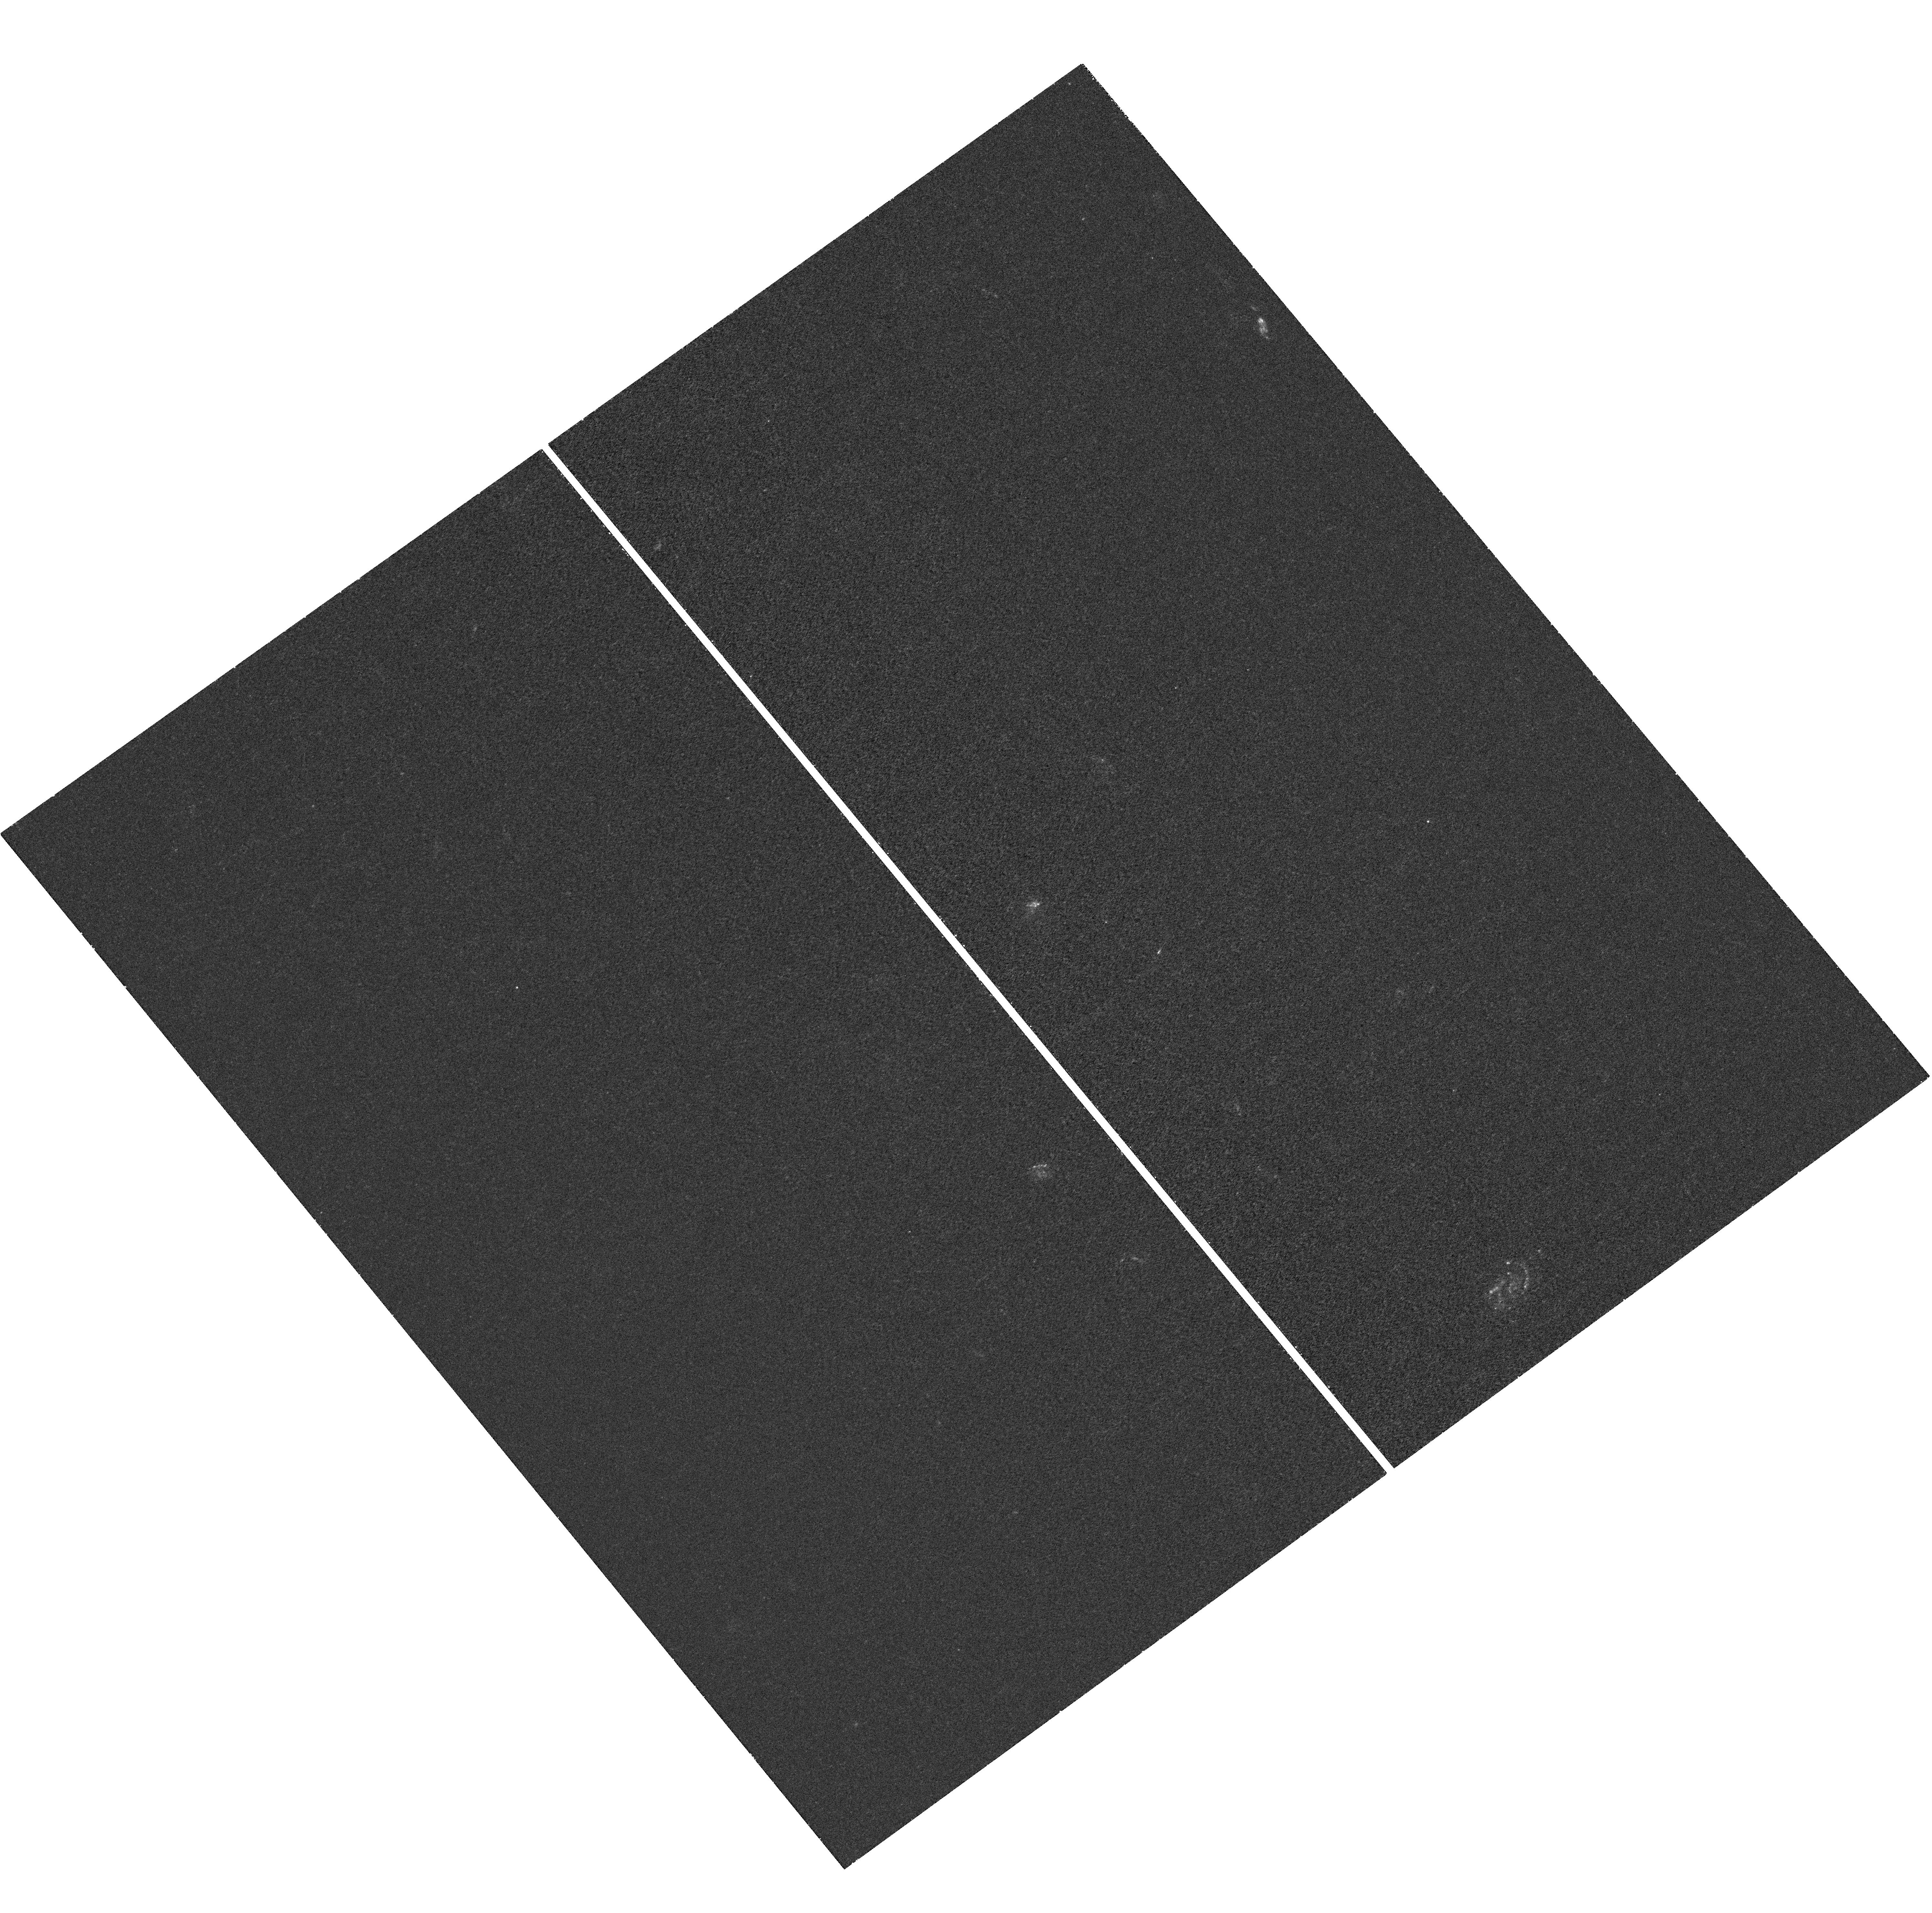
Target: ABELL383
Instrument: WFC3/UVIS
Filter: F225W
Exposure: 41 min
Observation ID: hst_12065_b6_wfc3_uvis_f225w_ibeyb6

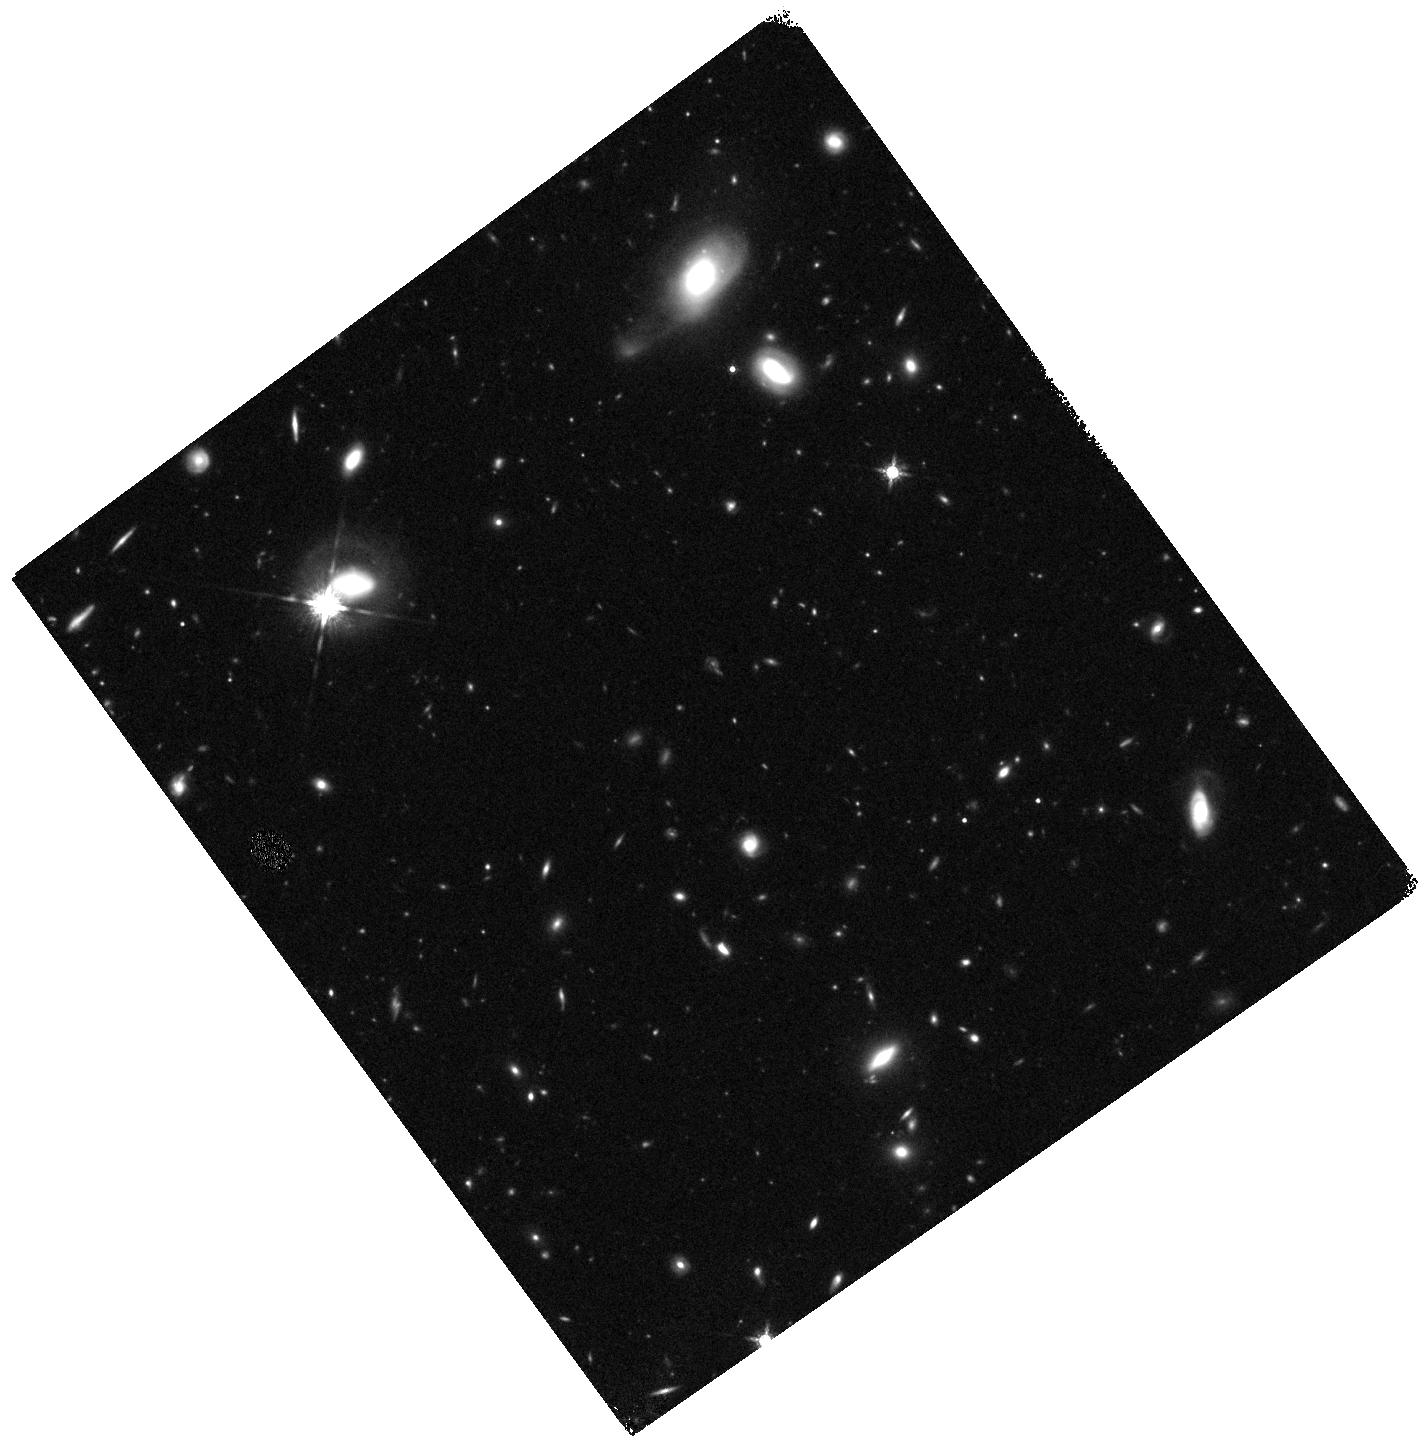
Target: ABELL383-WFC3PAR2
Instrument: WFC3/IR
Filter: F160W
Exposure: 20 min
Observation ID: hst_12065_b2_wfc3_ir_f160w_ibeyb2

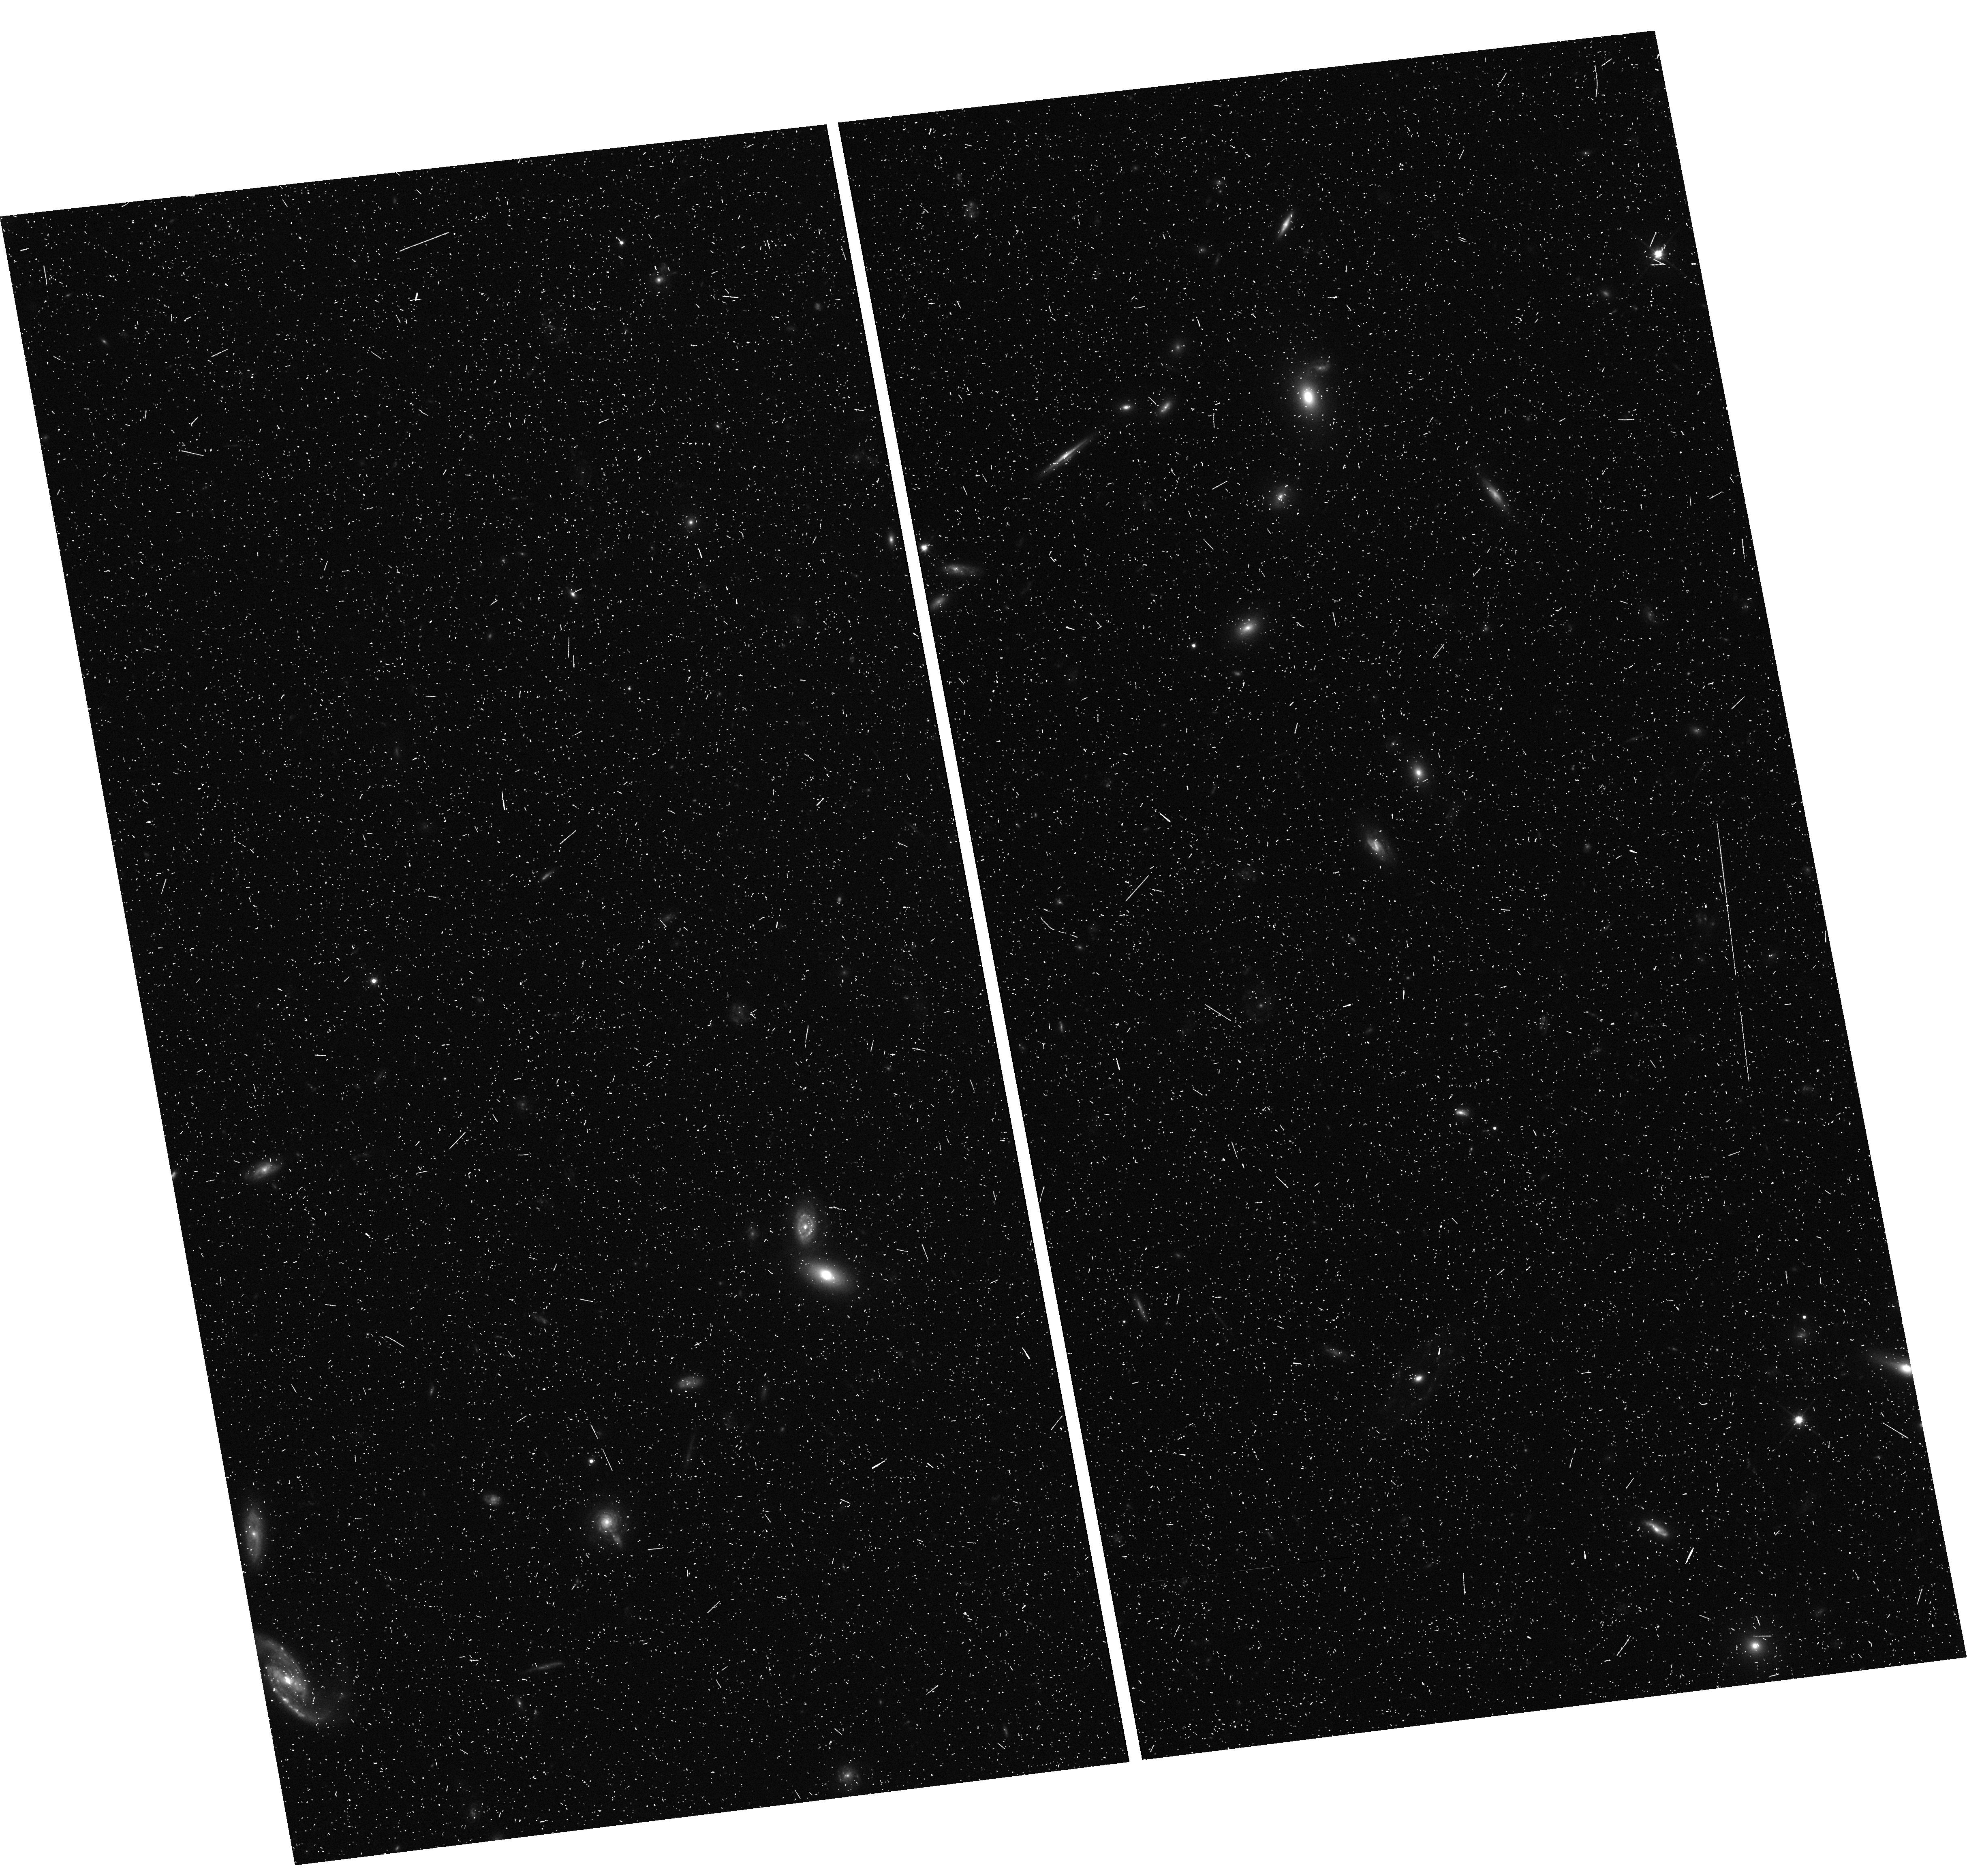
Target: ABELL383-WFC3PAR1
Instrument: WFC3/UVIS
Filter: F350LP
Exposure: 12 min
Observation ID: hst_12065_a5_wfc3_uvis_f350lp_ibeya5

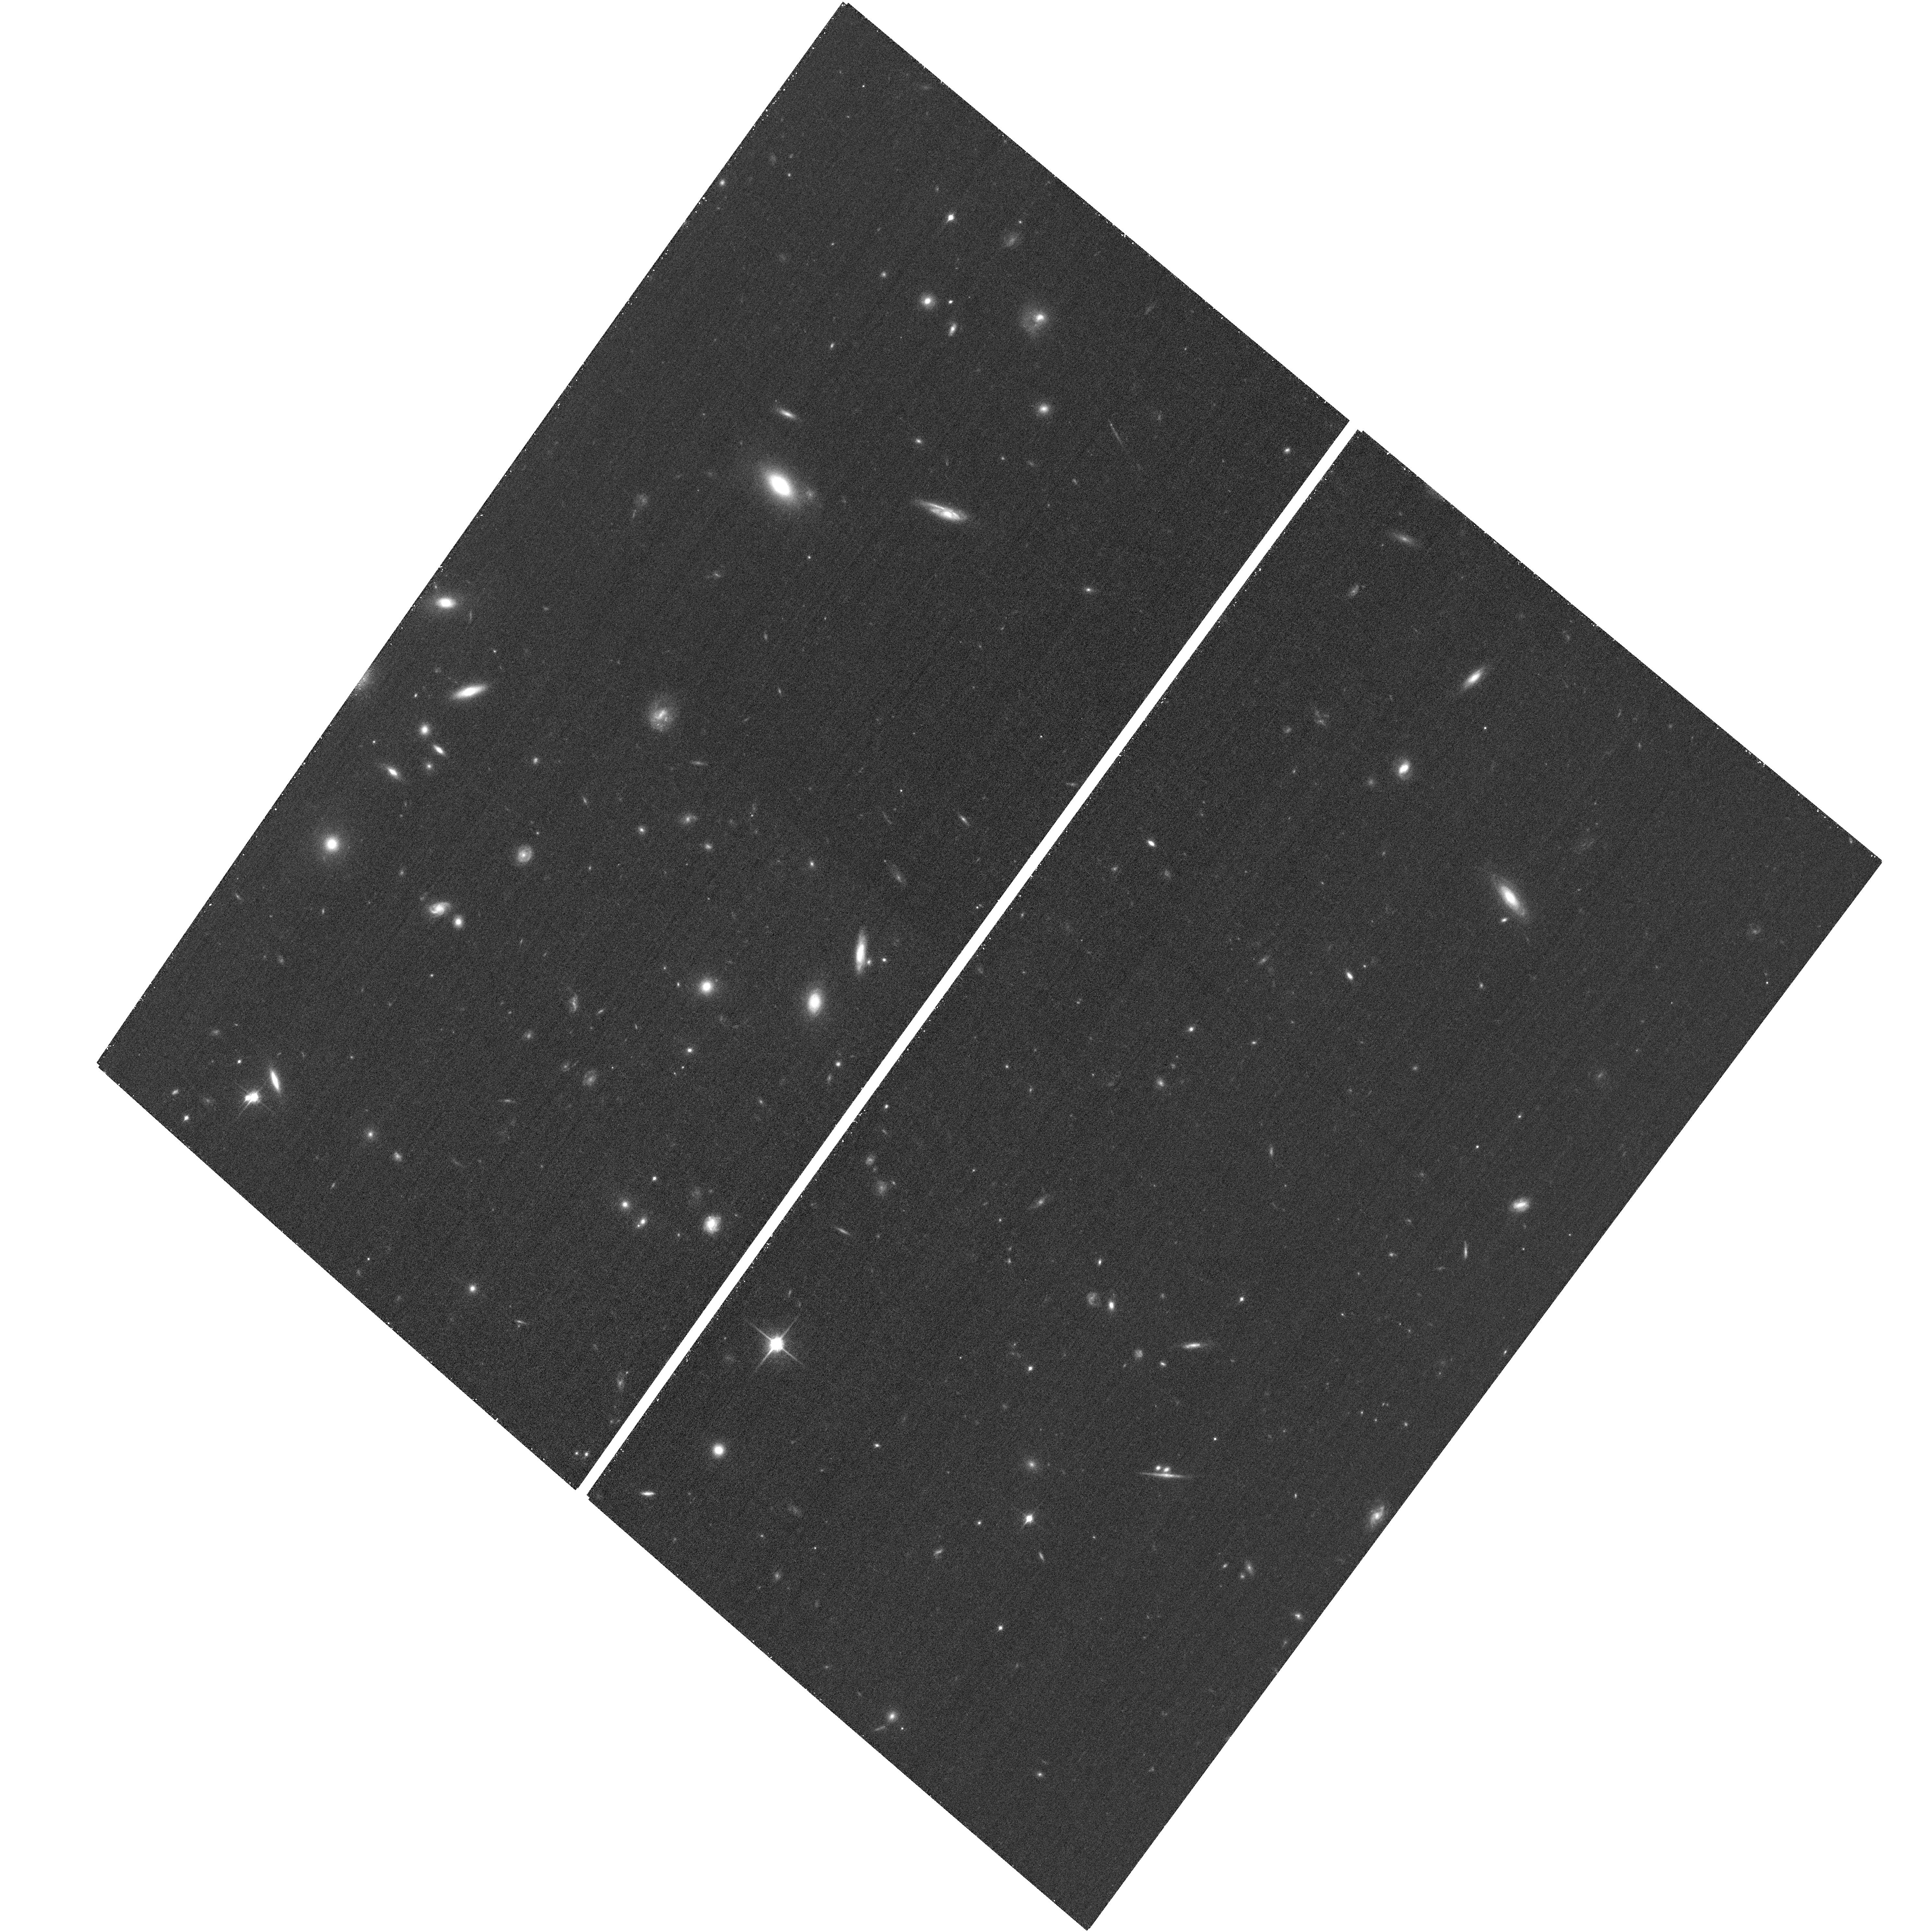
Target: ABELL383-ACSPAR1
Instrument: ACS/WFC
Filter: F850LP
Exposure: 26 min
Observation ID: hst_12065_a2_acs_wfc_f850lp_jbeya2

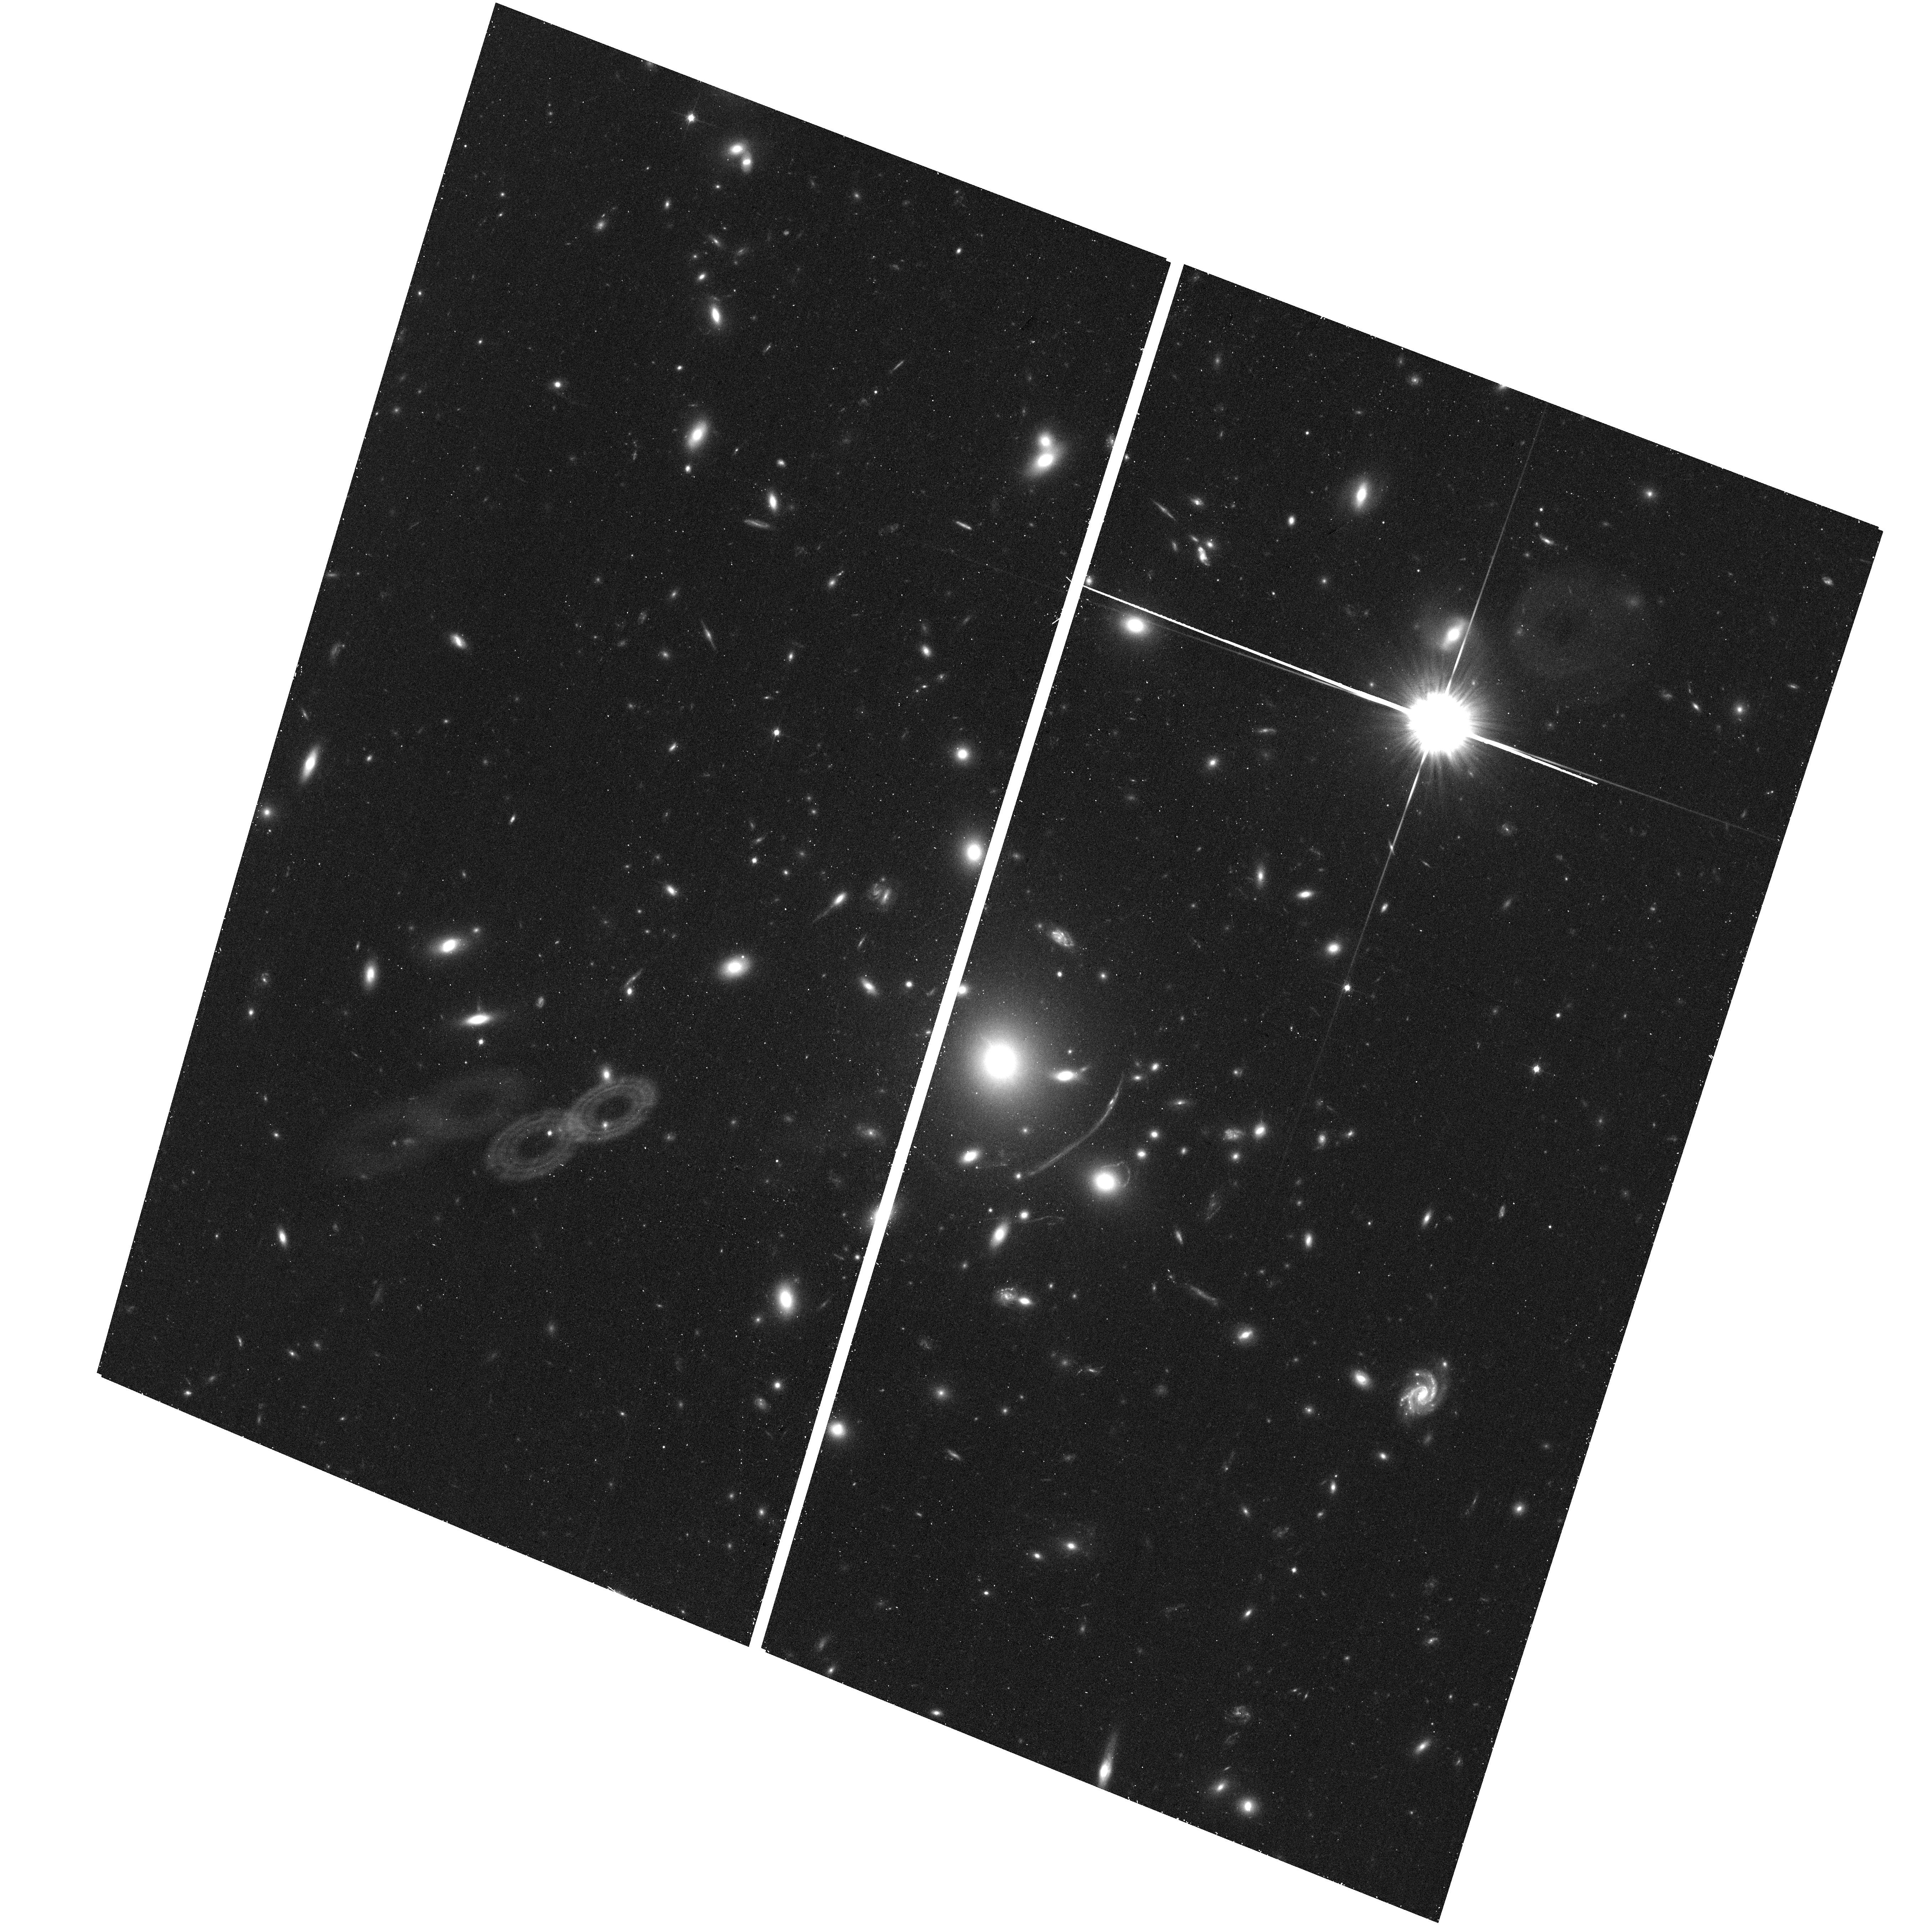
Target: ABELL383-B5
Instrument: ACS/WFC
Filter: F814W
Exposure: 17 min
Observation ID: hst_12065_b5_acs_wfc_f814w_jbeyb5

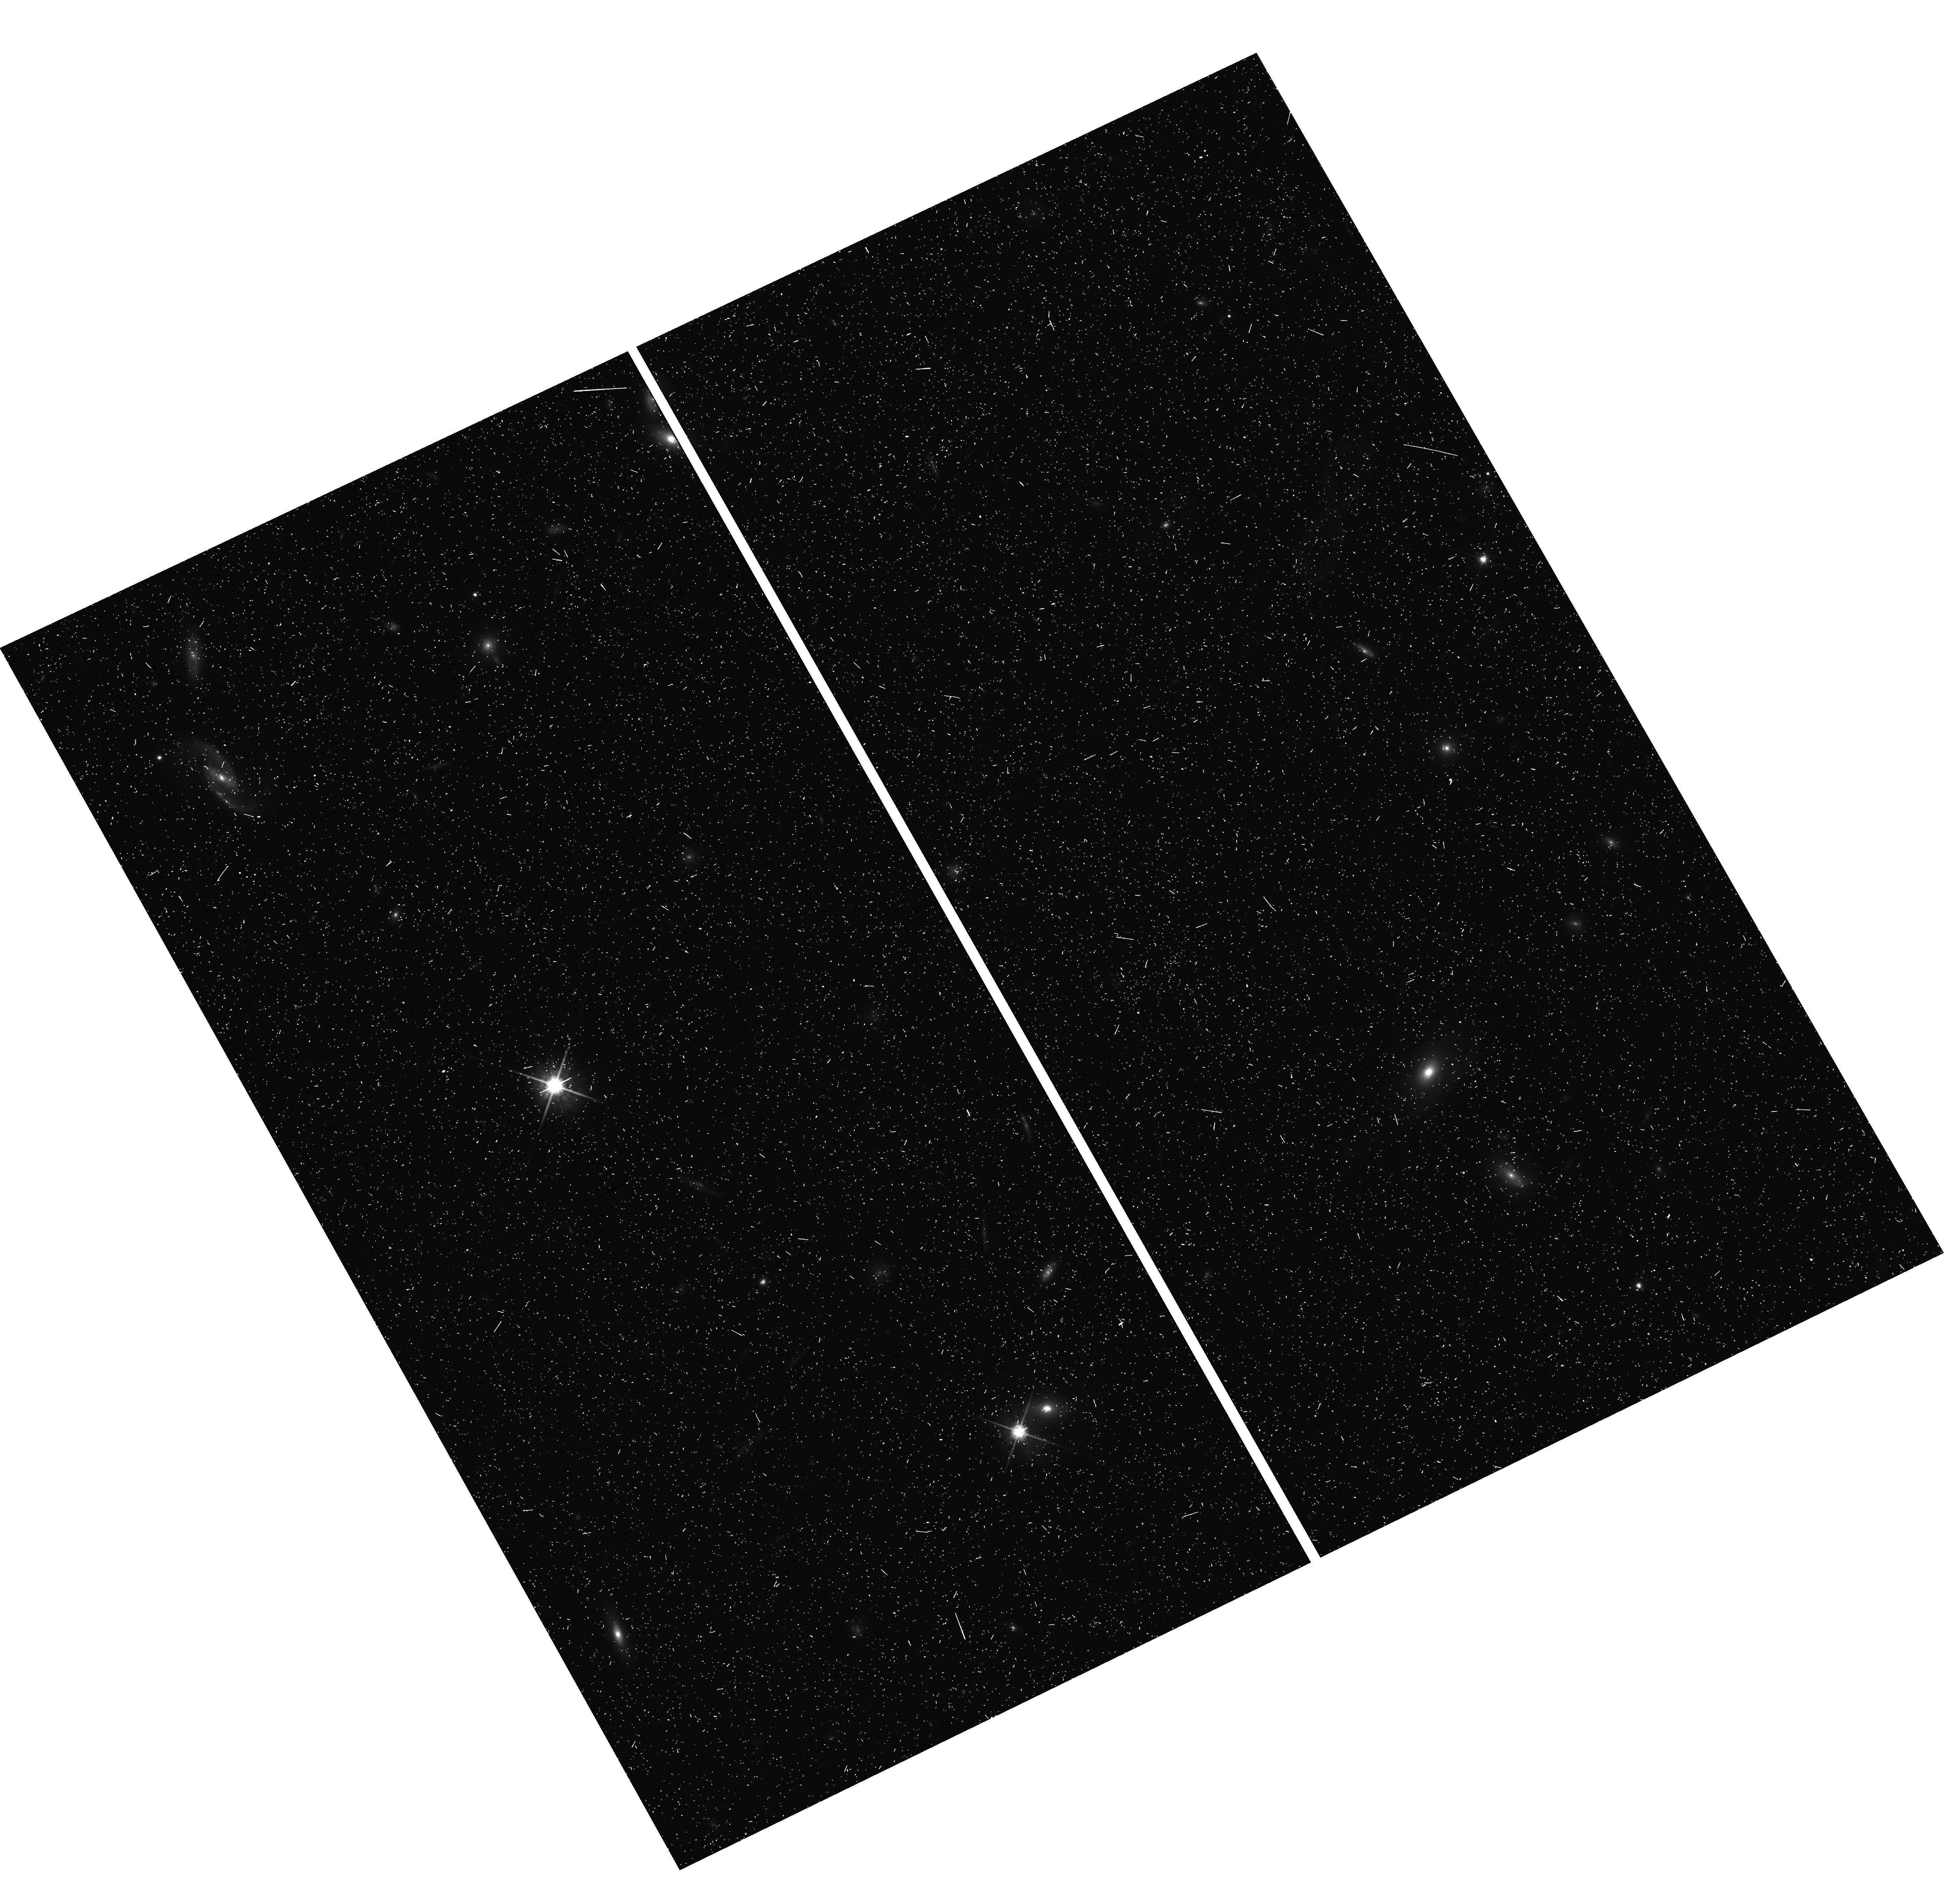
Target: ABELL383-B5-WFC3PAR3
Instrument: WFC3/UVIS
Filter: F814W
Exposure: 12 min
Observation ID: hst_12065_b5_wfc3_uvis_f814w_ibeyb5

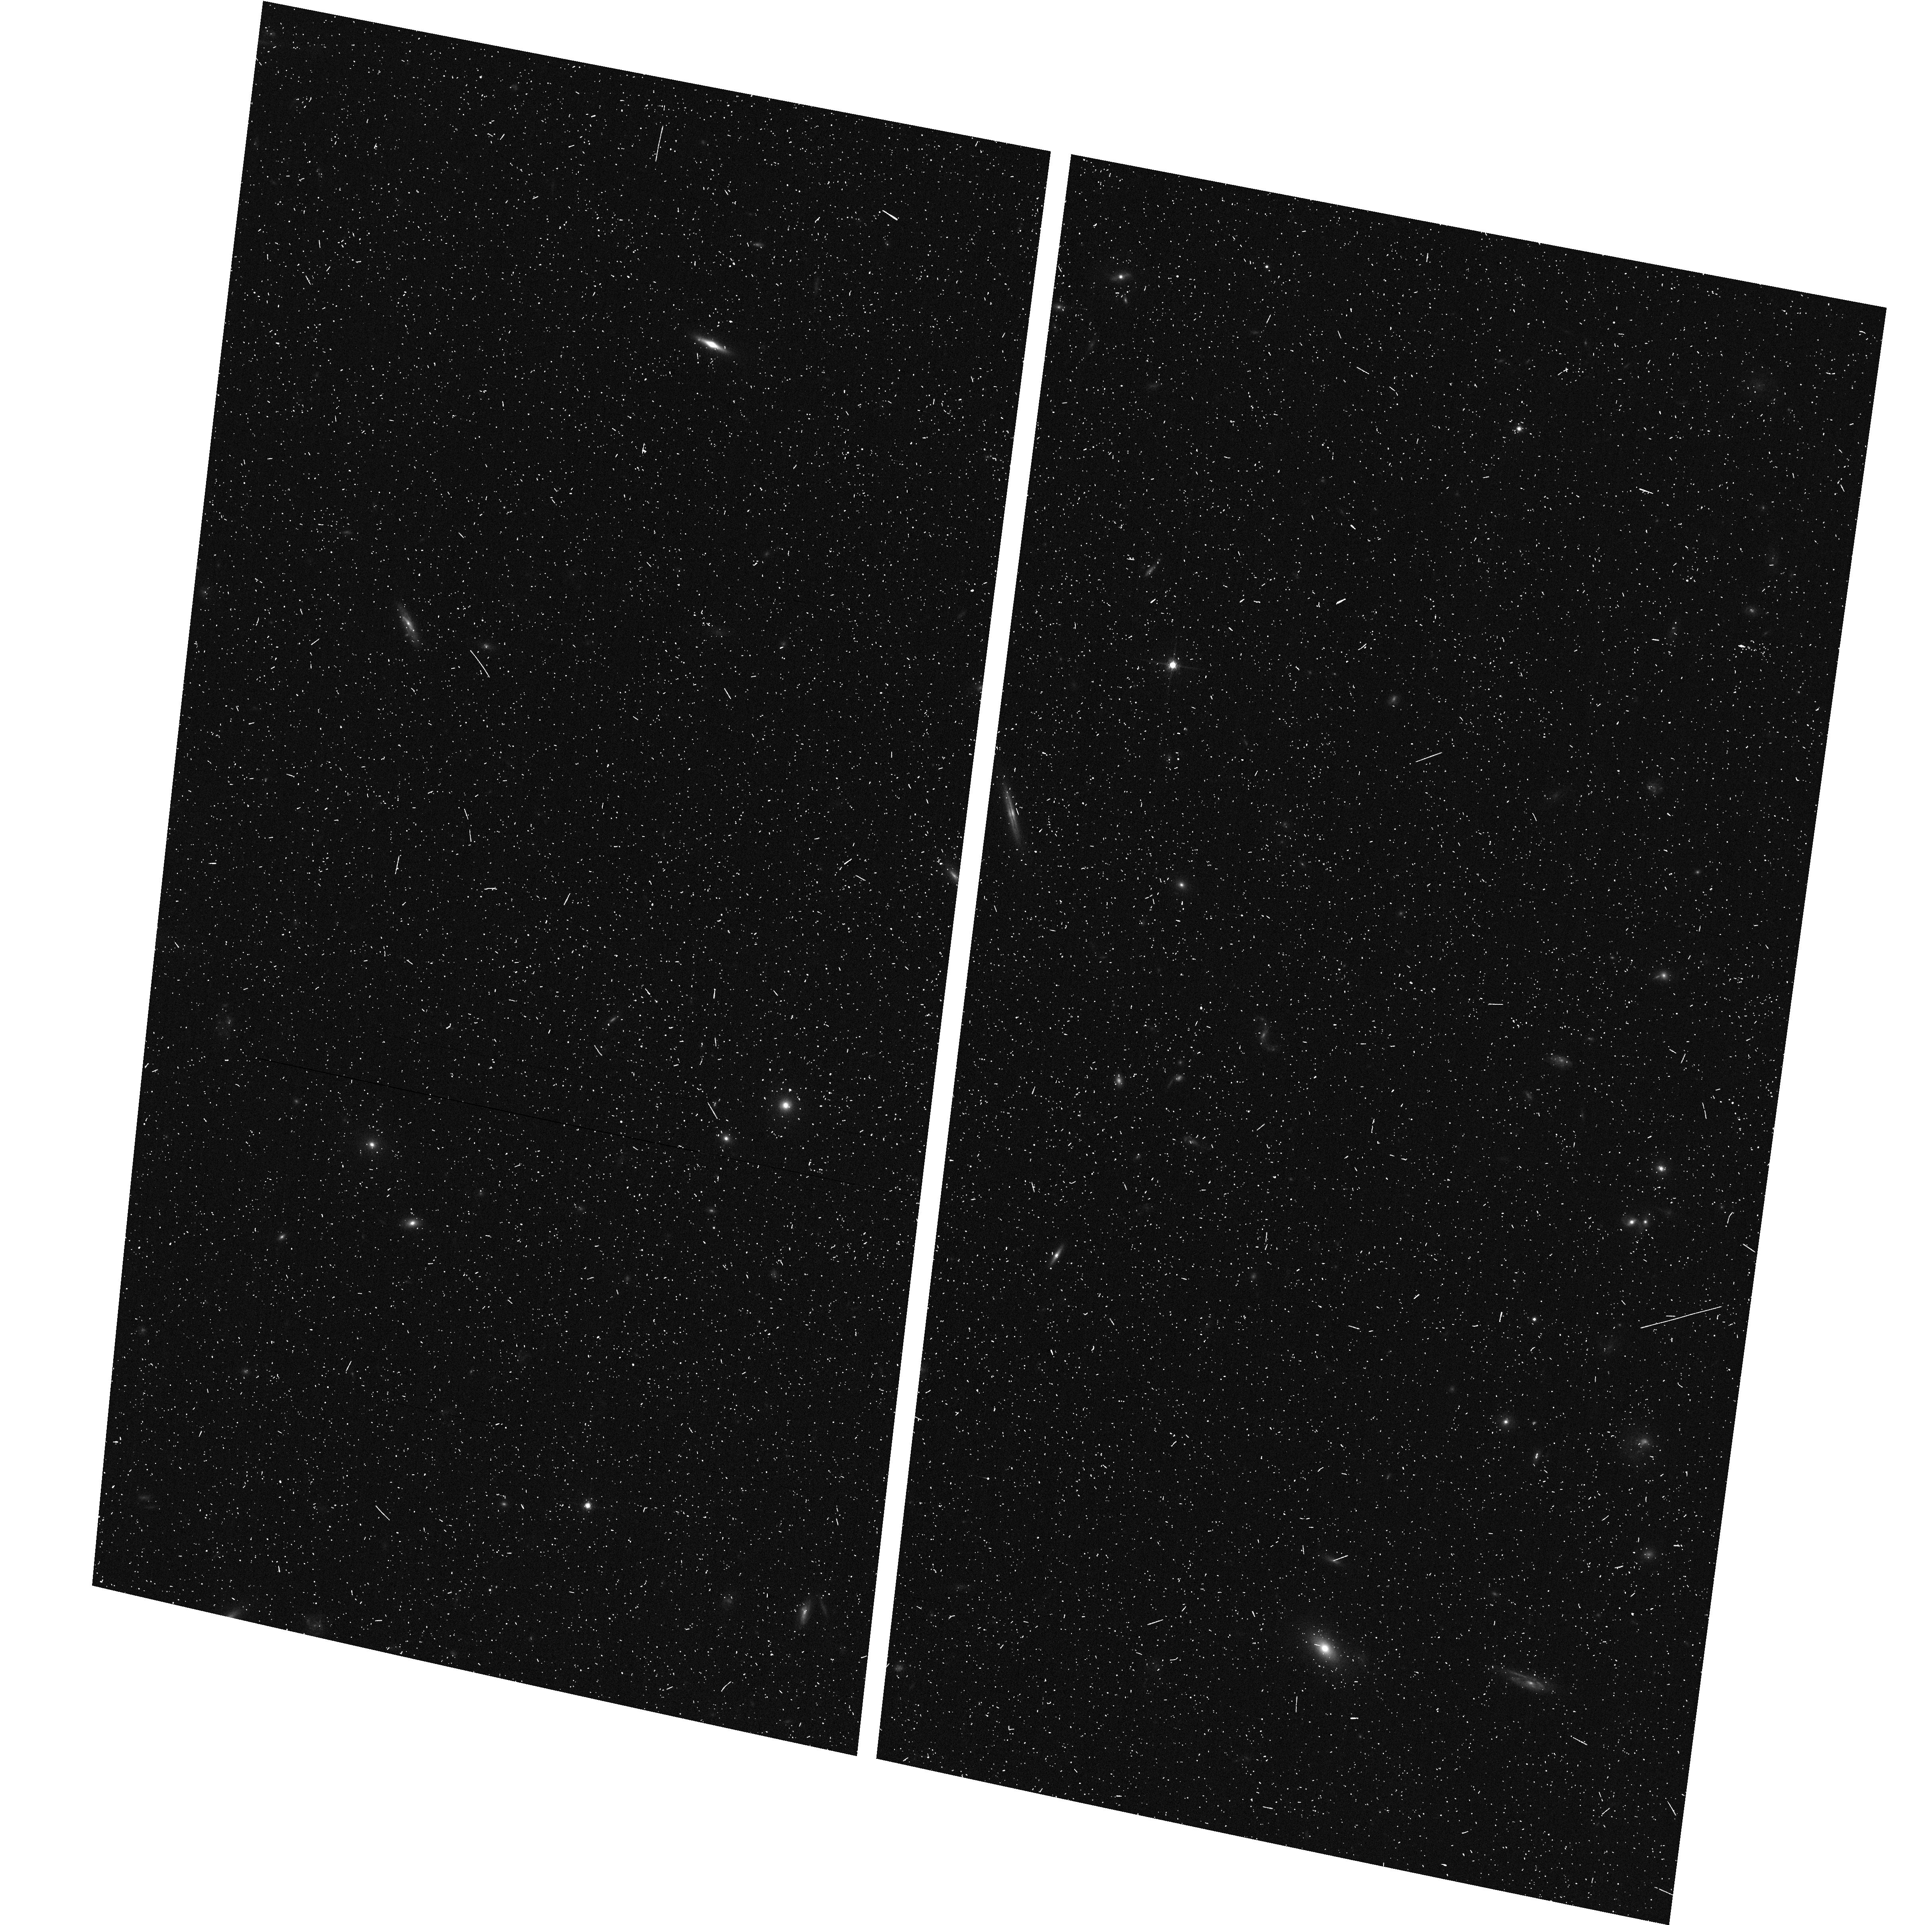
Target: ABELL383-ACSPAR2
Instrument: ACS/WFC
Filter: F775W
Exposure: 6 min
Observation ID: hst_12065_b4_acs_wfc_f775w_jbeyb4

Through a Lens, Darkly - New Constraints on the Fundamental Components of the Cosmos (PI: Postman, Marc)

As the most massive objects in the universe, galaxy clusters represent important signposts in our story of structure evolution, and are the ultimate telescopic lenses, placing gravitationally lensed galaxies from the earliest epochs in comfortable reach for careful study. We take full advantage of the refurbished ACS and WFC3 cameras to deliver deep 14-filter images of 25 carefully chosen clusters. These will enable us to address timely and substantive questions about dark matter, dark energy, and galaxy evolution well beyond z=7. These X-ray clusters are chosen to be free of lensing bias and to span a wide range of redshift and mass. By combining strong and weak lensing, we will obtain the definitive mass profile of relaxed clusters to confront the distinctive prediction of the standard LambdaCDM model. Detailed maps of internal structure will be enabled by ~1, 000 new multiply-imaged lensed sources to AB=26, all with precise (2% x (1+z)) photometric redshift measurements, thanks to WFC3's UV and IR coverage. A supernovae search in parallel (with low magnification uncertainties) will extend the Hubble diagram of SN1a to z>1.5, testing the constancy of dark energy with time and probing progenitor evolution. Our homogeneous panchromatic deep imaging of this cluster sample will constitute a vast legacy archive for studies of the formation and evolution of structure.